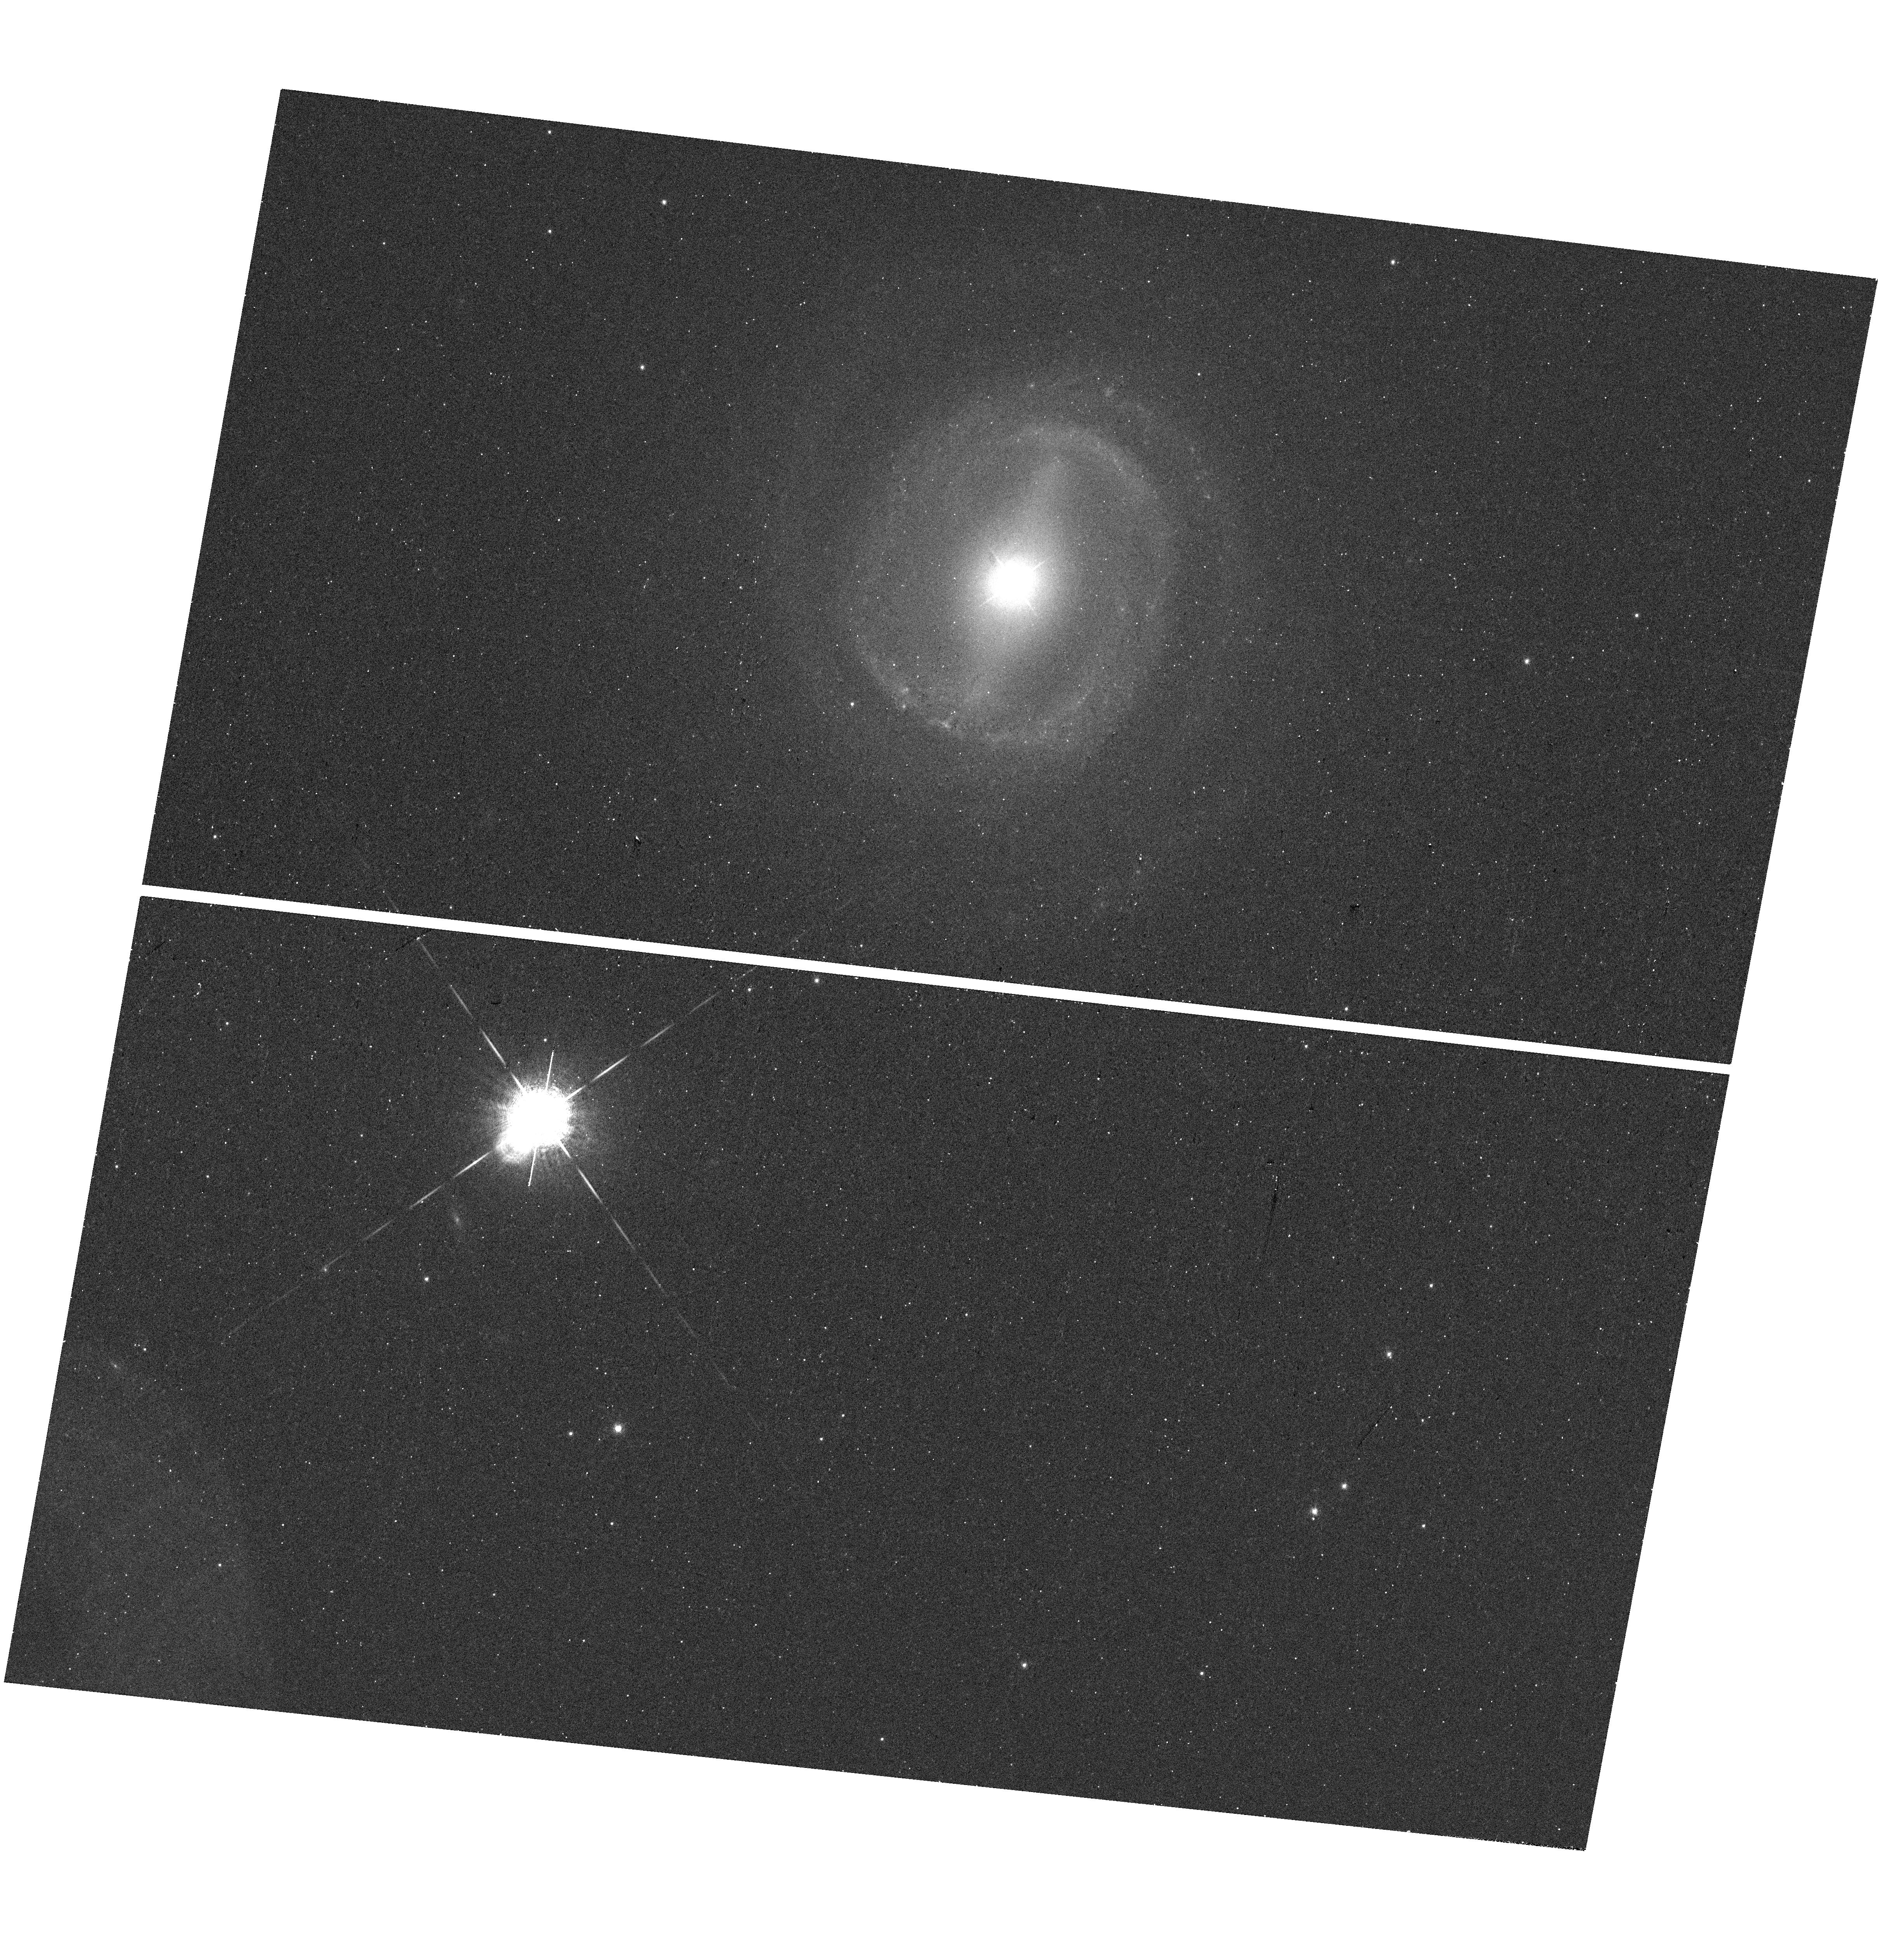
Target: NGC-3783
Instrument: WFC3/UVIS
Filter: F673N
Exposure: 16 min
Observation ID: hst_15350_10_wfc3_uvis_f673n_idlx10

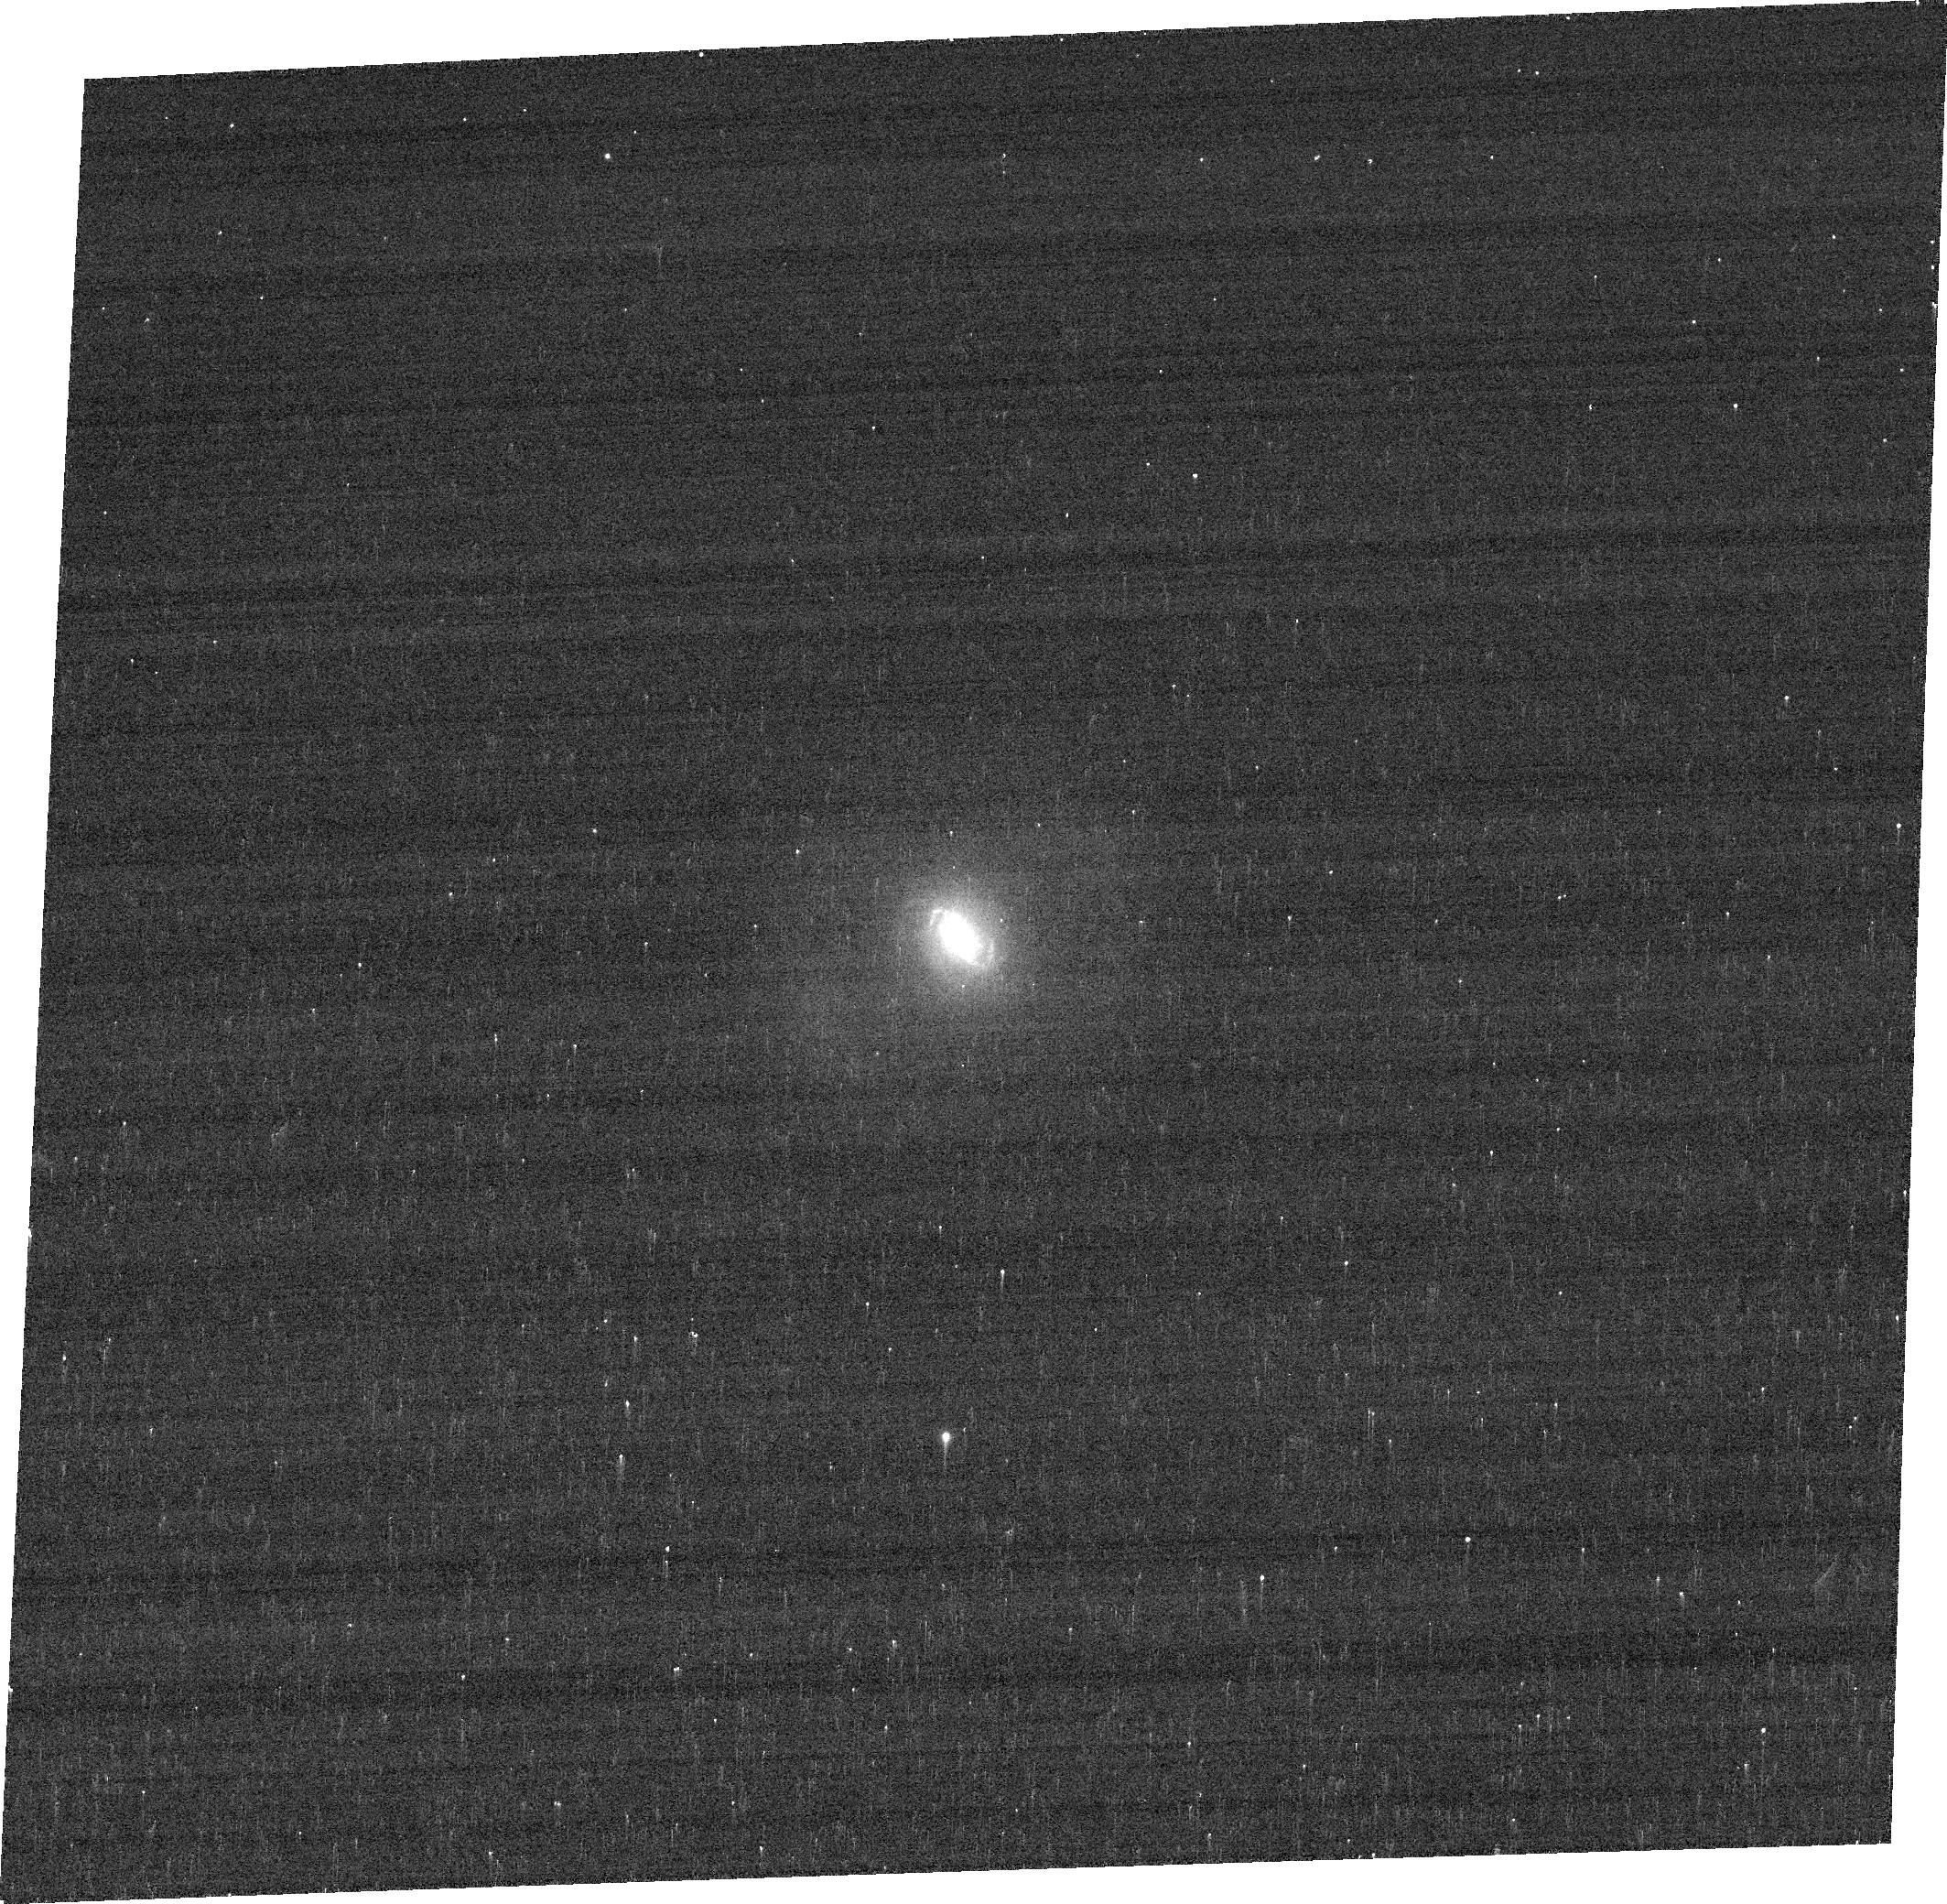
Target: MRK-573
Instrument: ACS/WFC
Filter: FR656N
Exposure: 4 min
Observation ID: jdlx17020

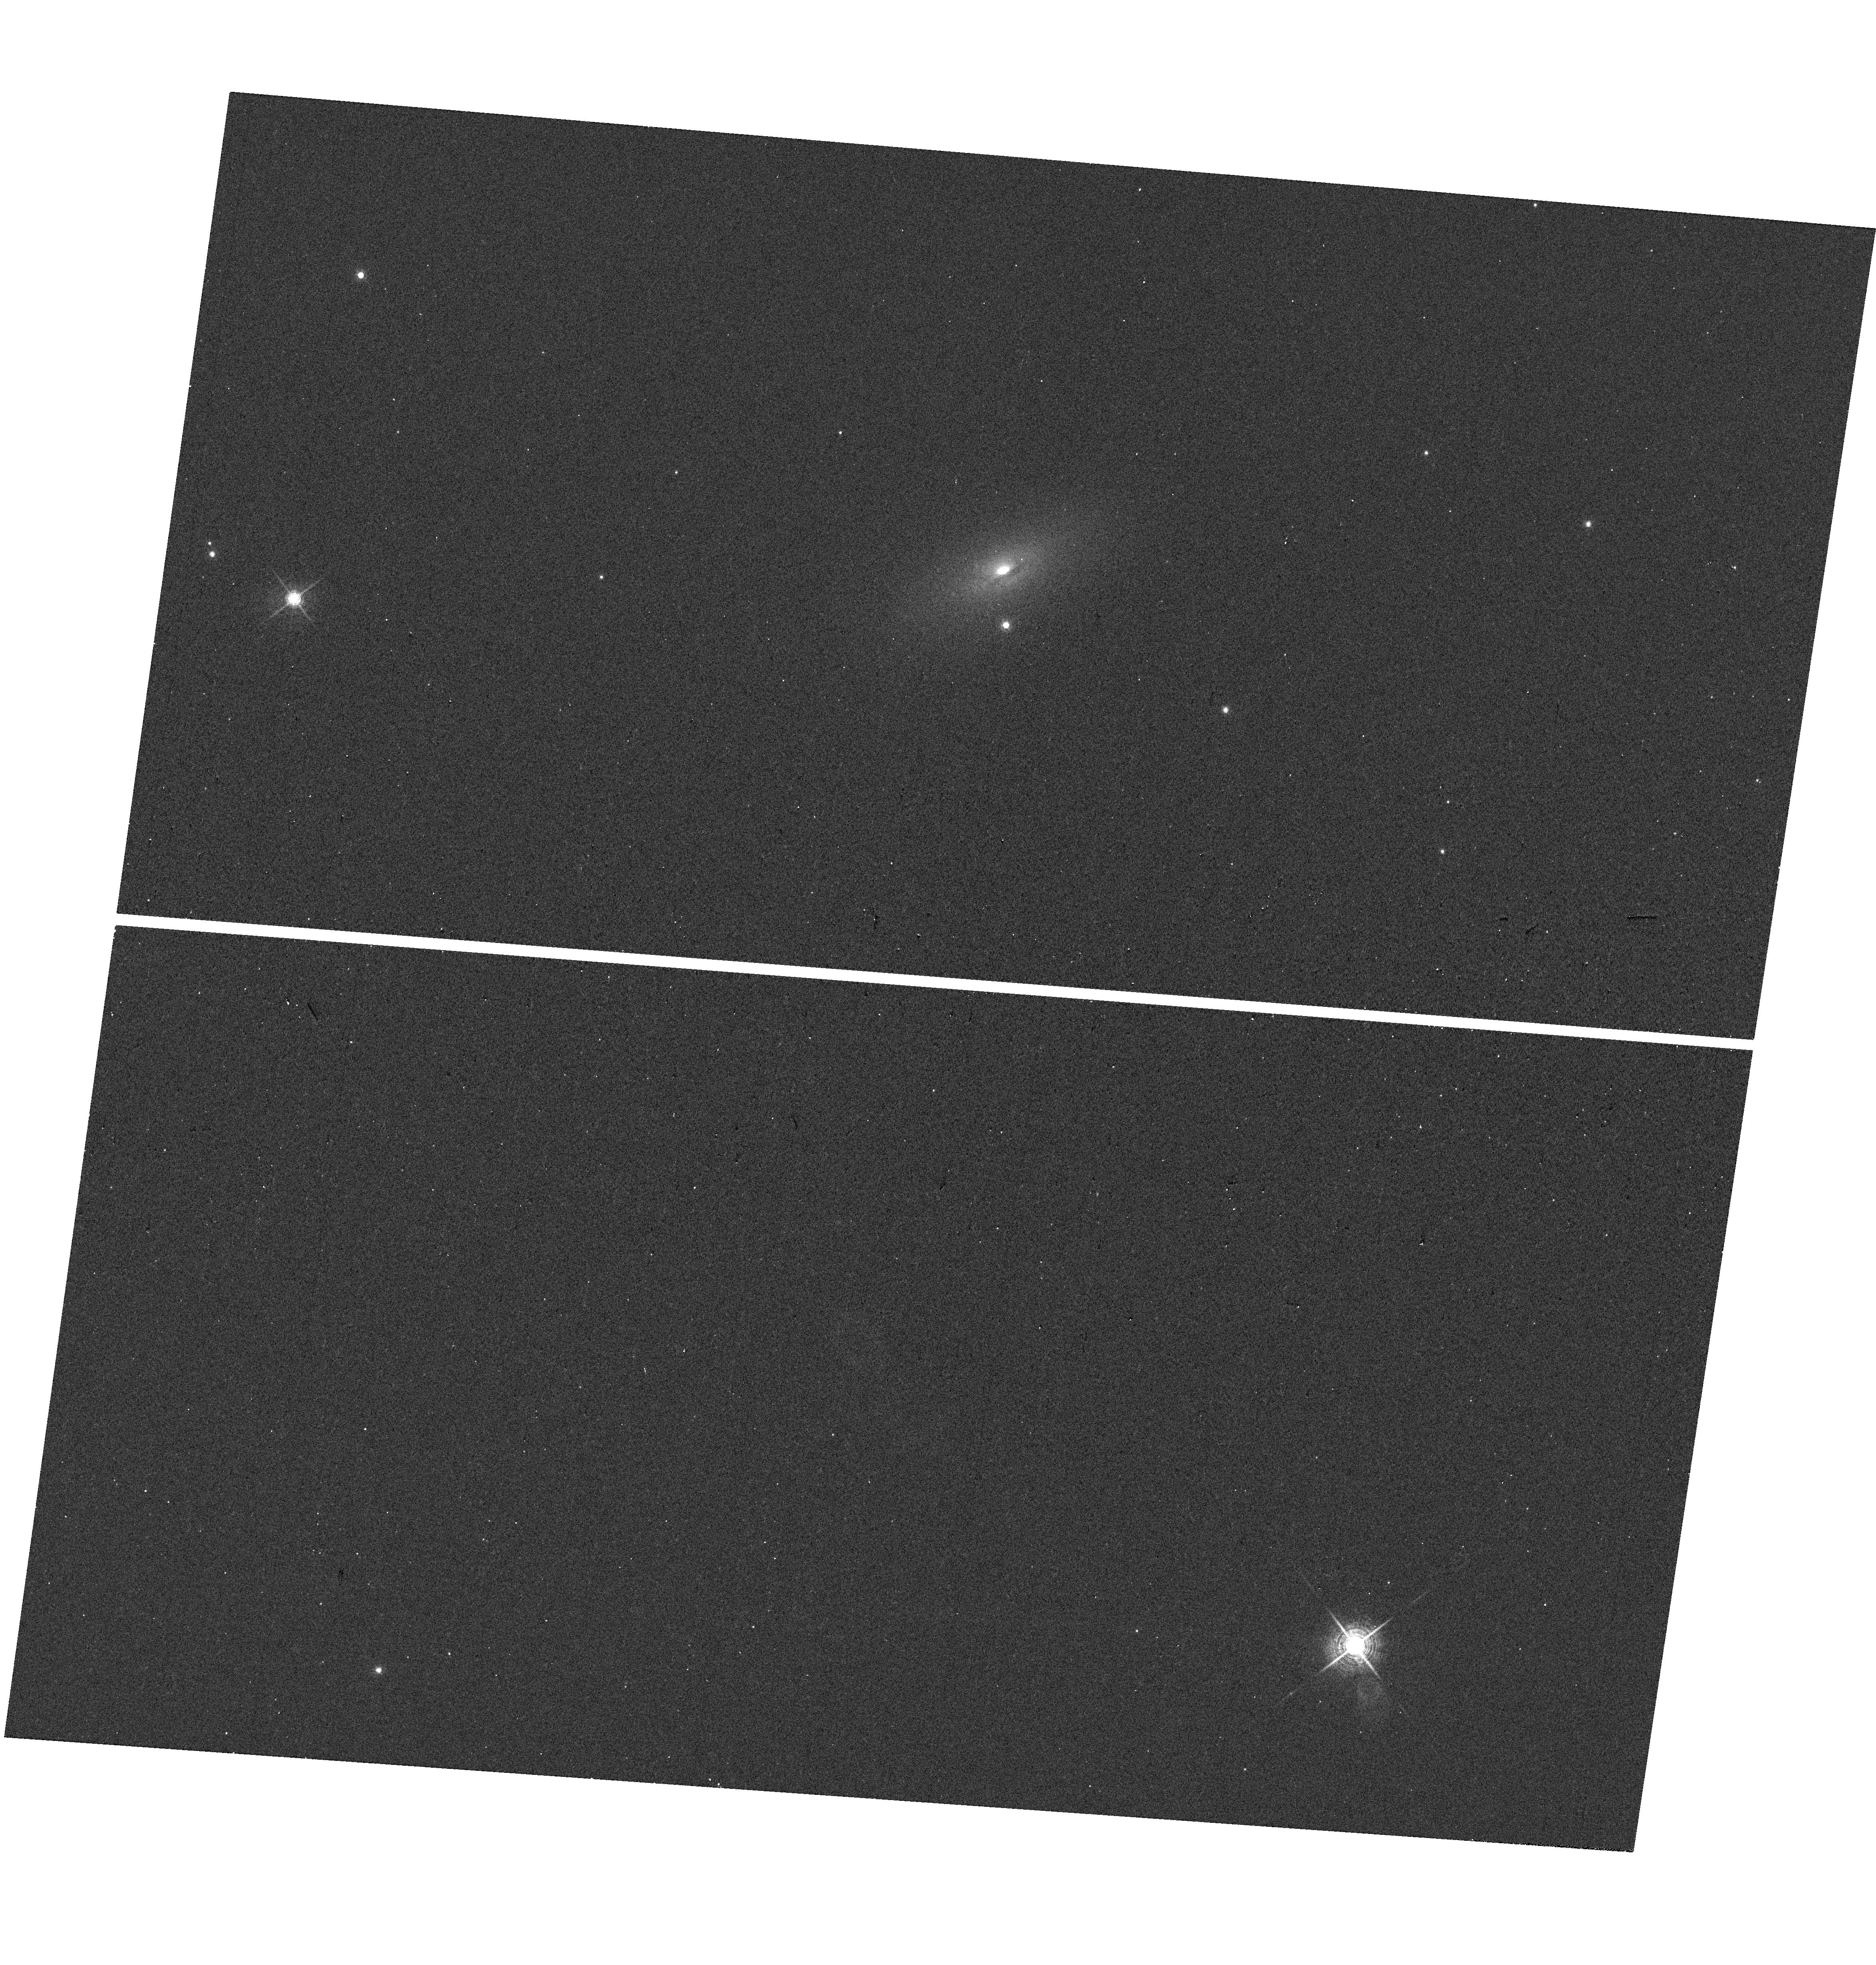
Target: ESO-383-35
Instrument: WFC3/UVIS
Filter: F645N
Exposure: 4 min
Observation ID: hst_15350_07_wfc3_uvis_f645n_idlx07

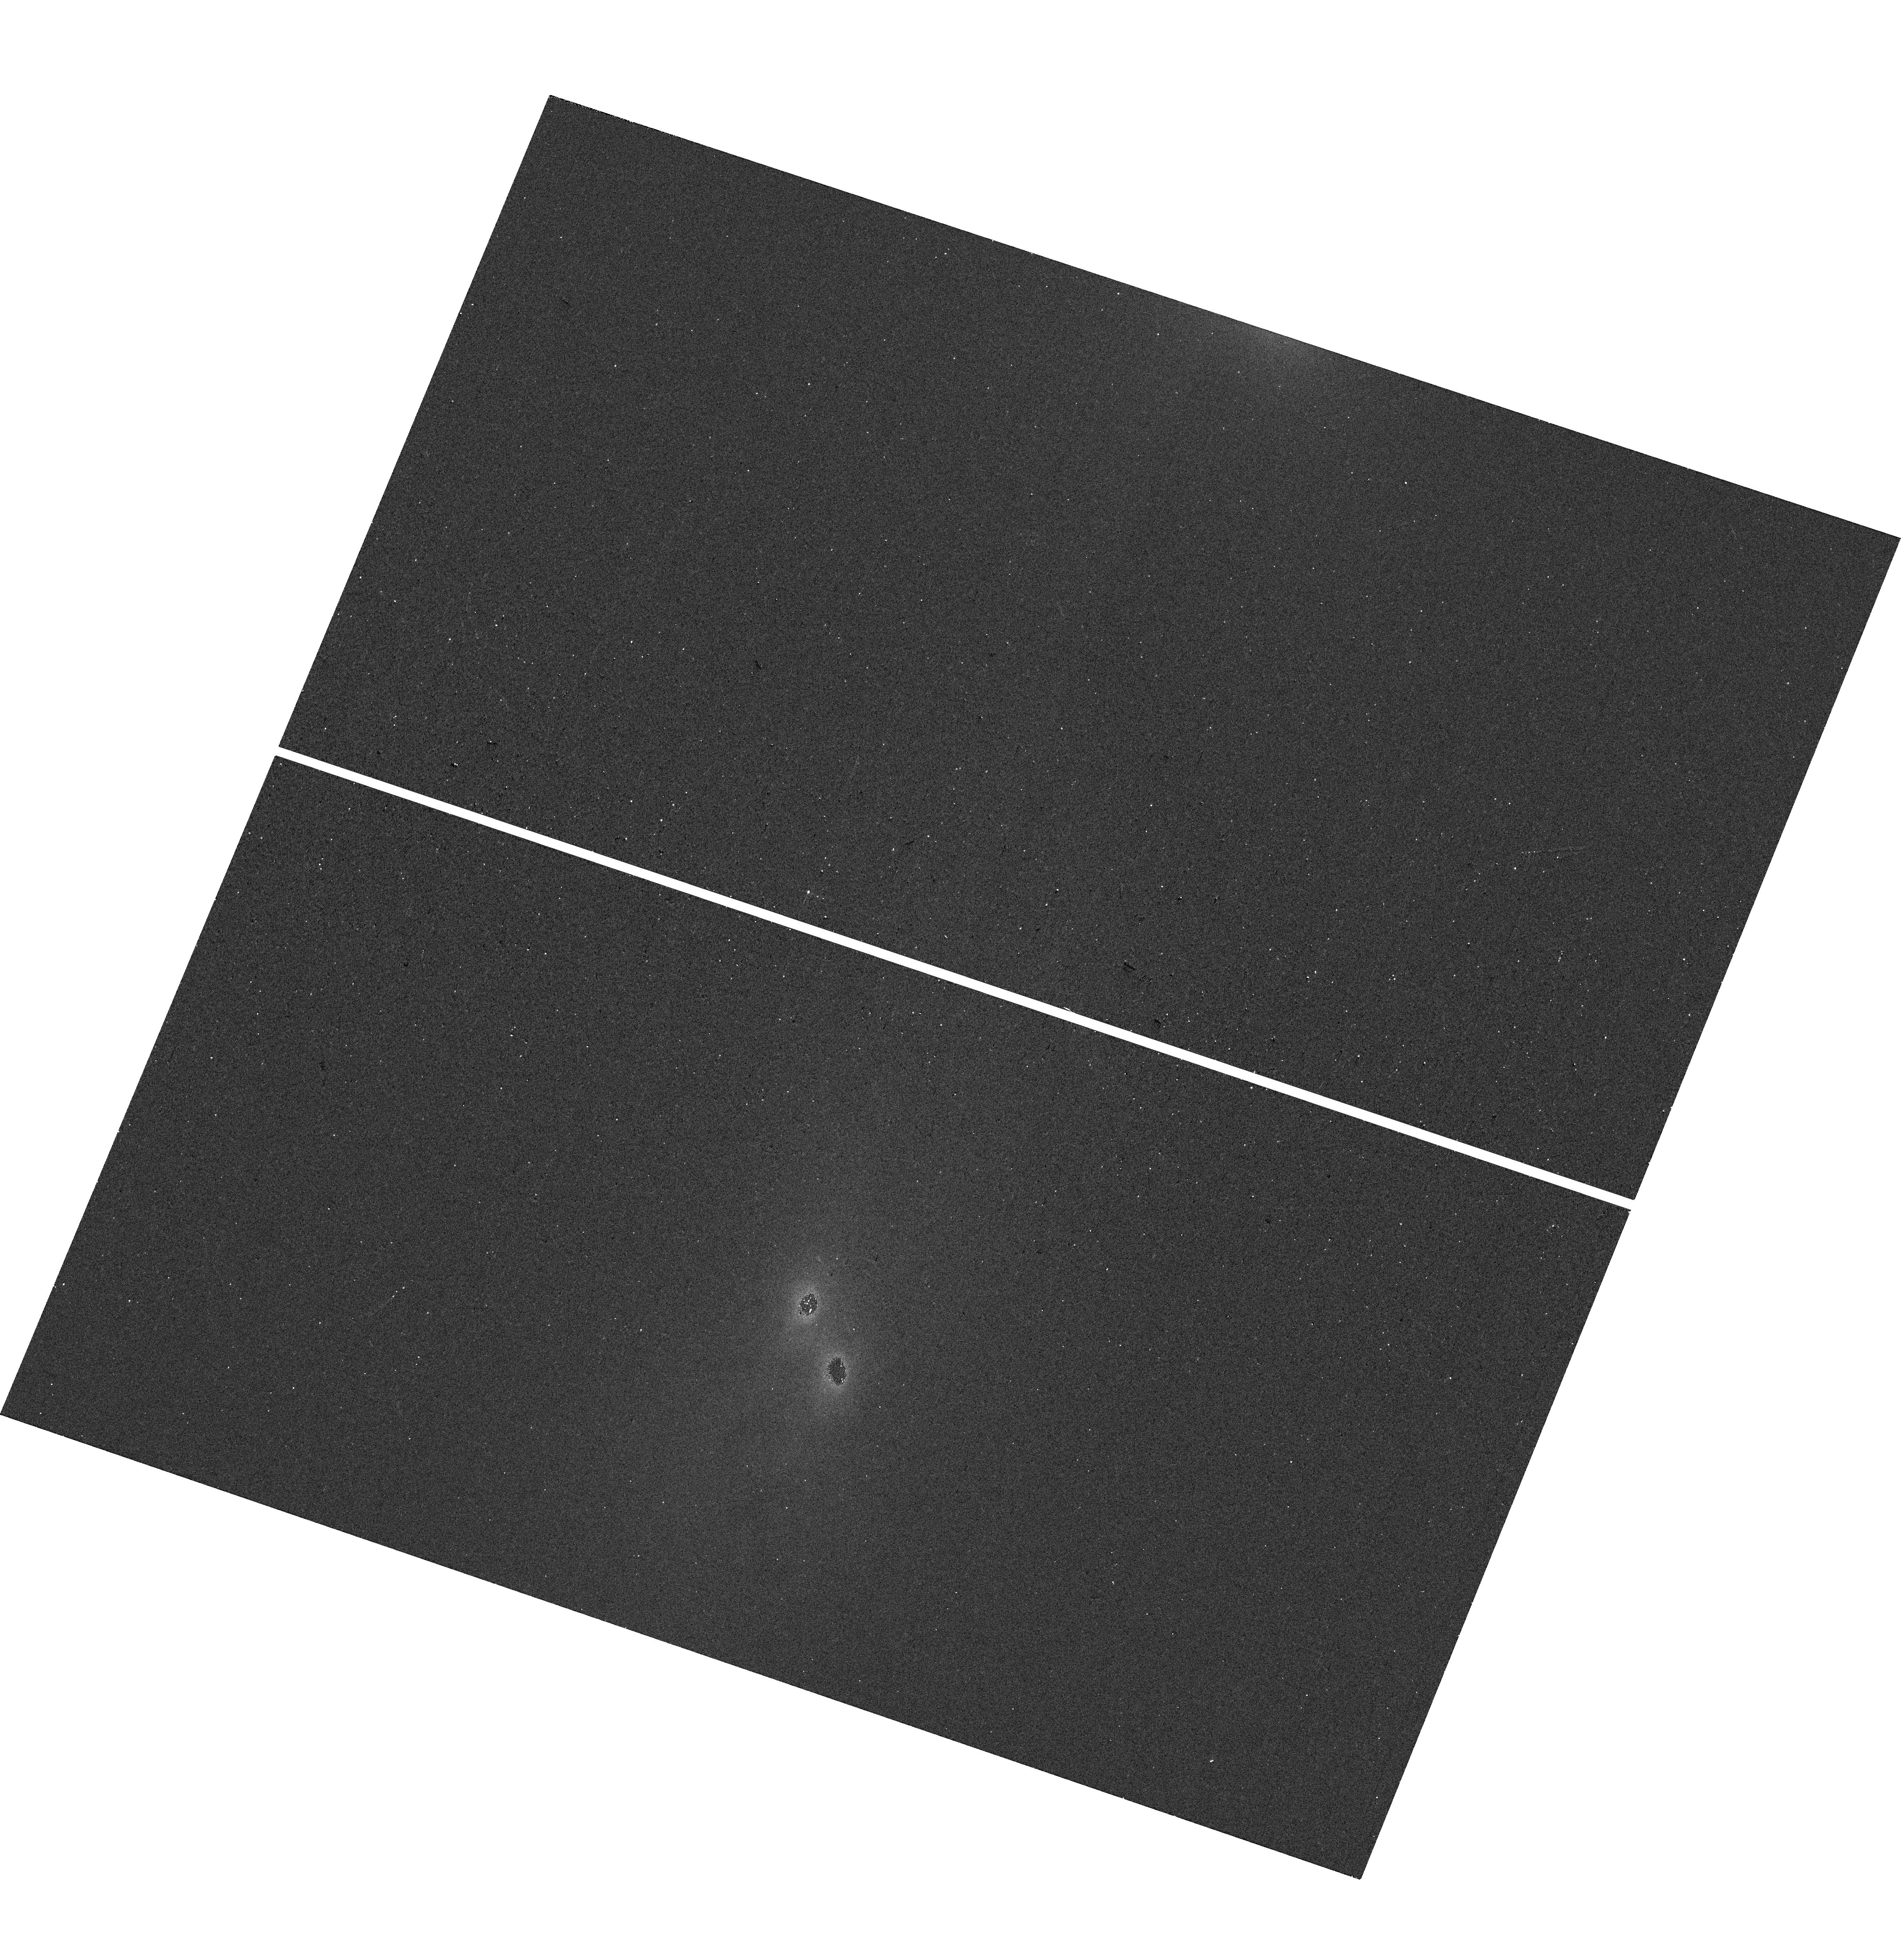
Target: NGC-3227
Instrument: WFC3/UVIS
Filter: F645N
Exposure: 4 min
Observation ID: hst_15350_04_wfc3_uvis_f645n_idlx04

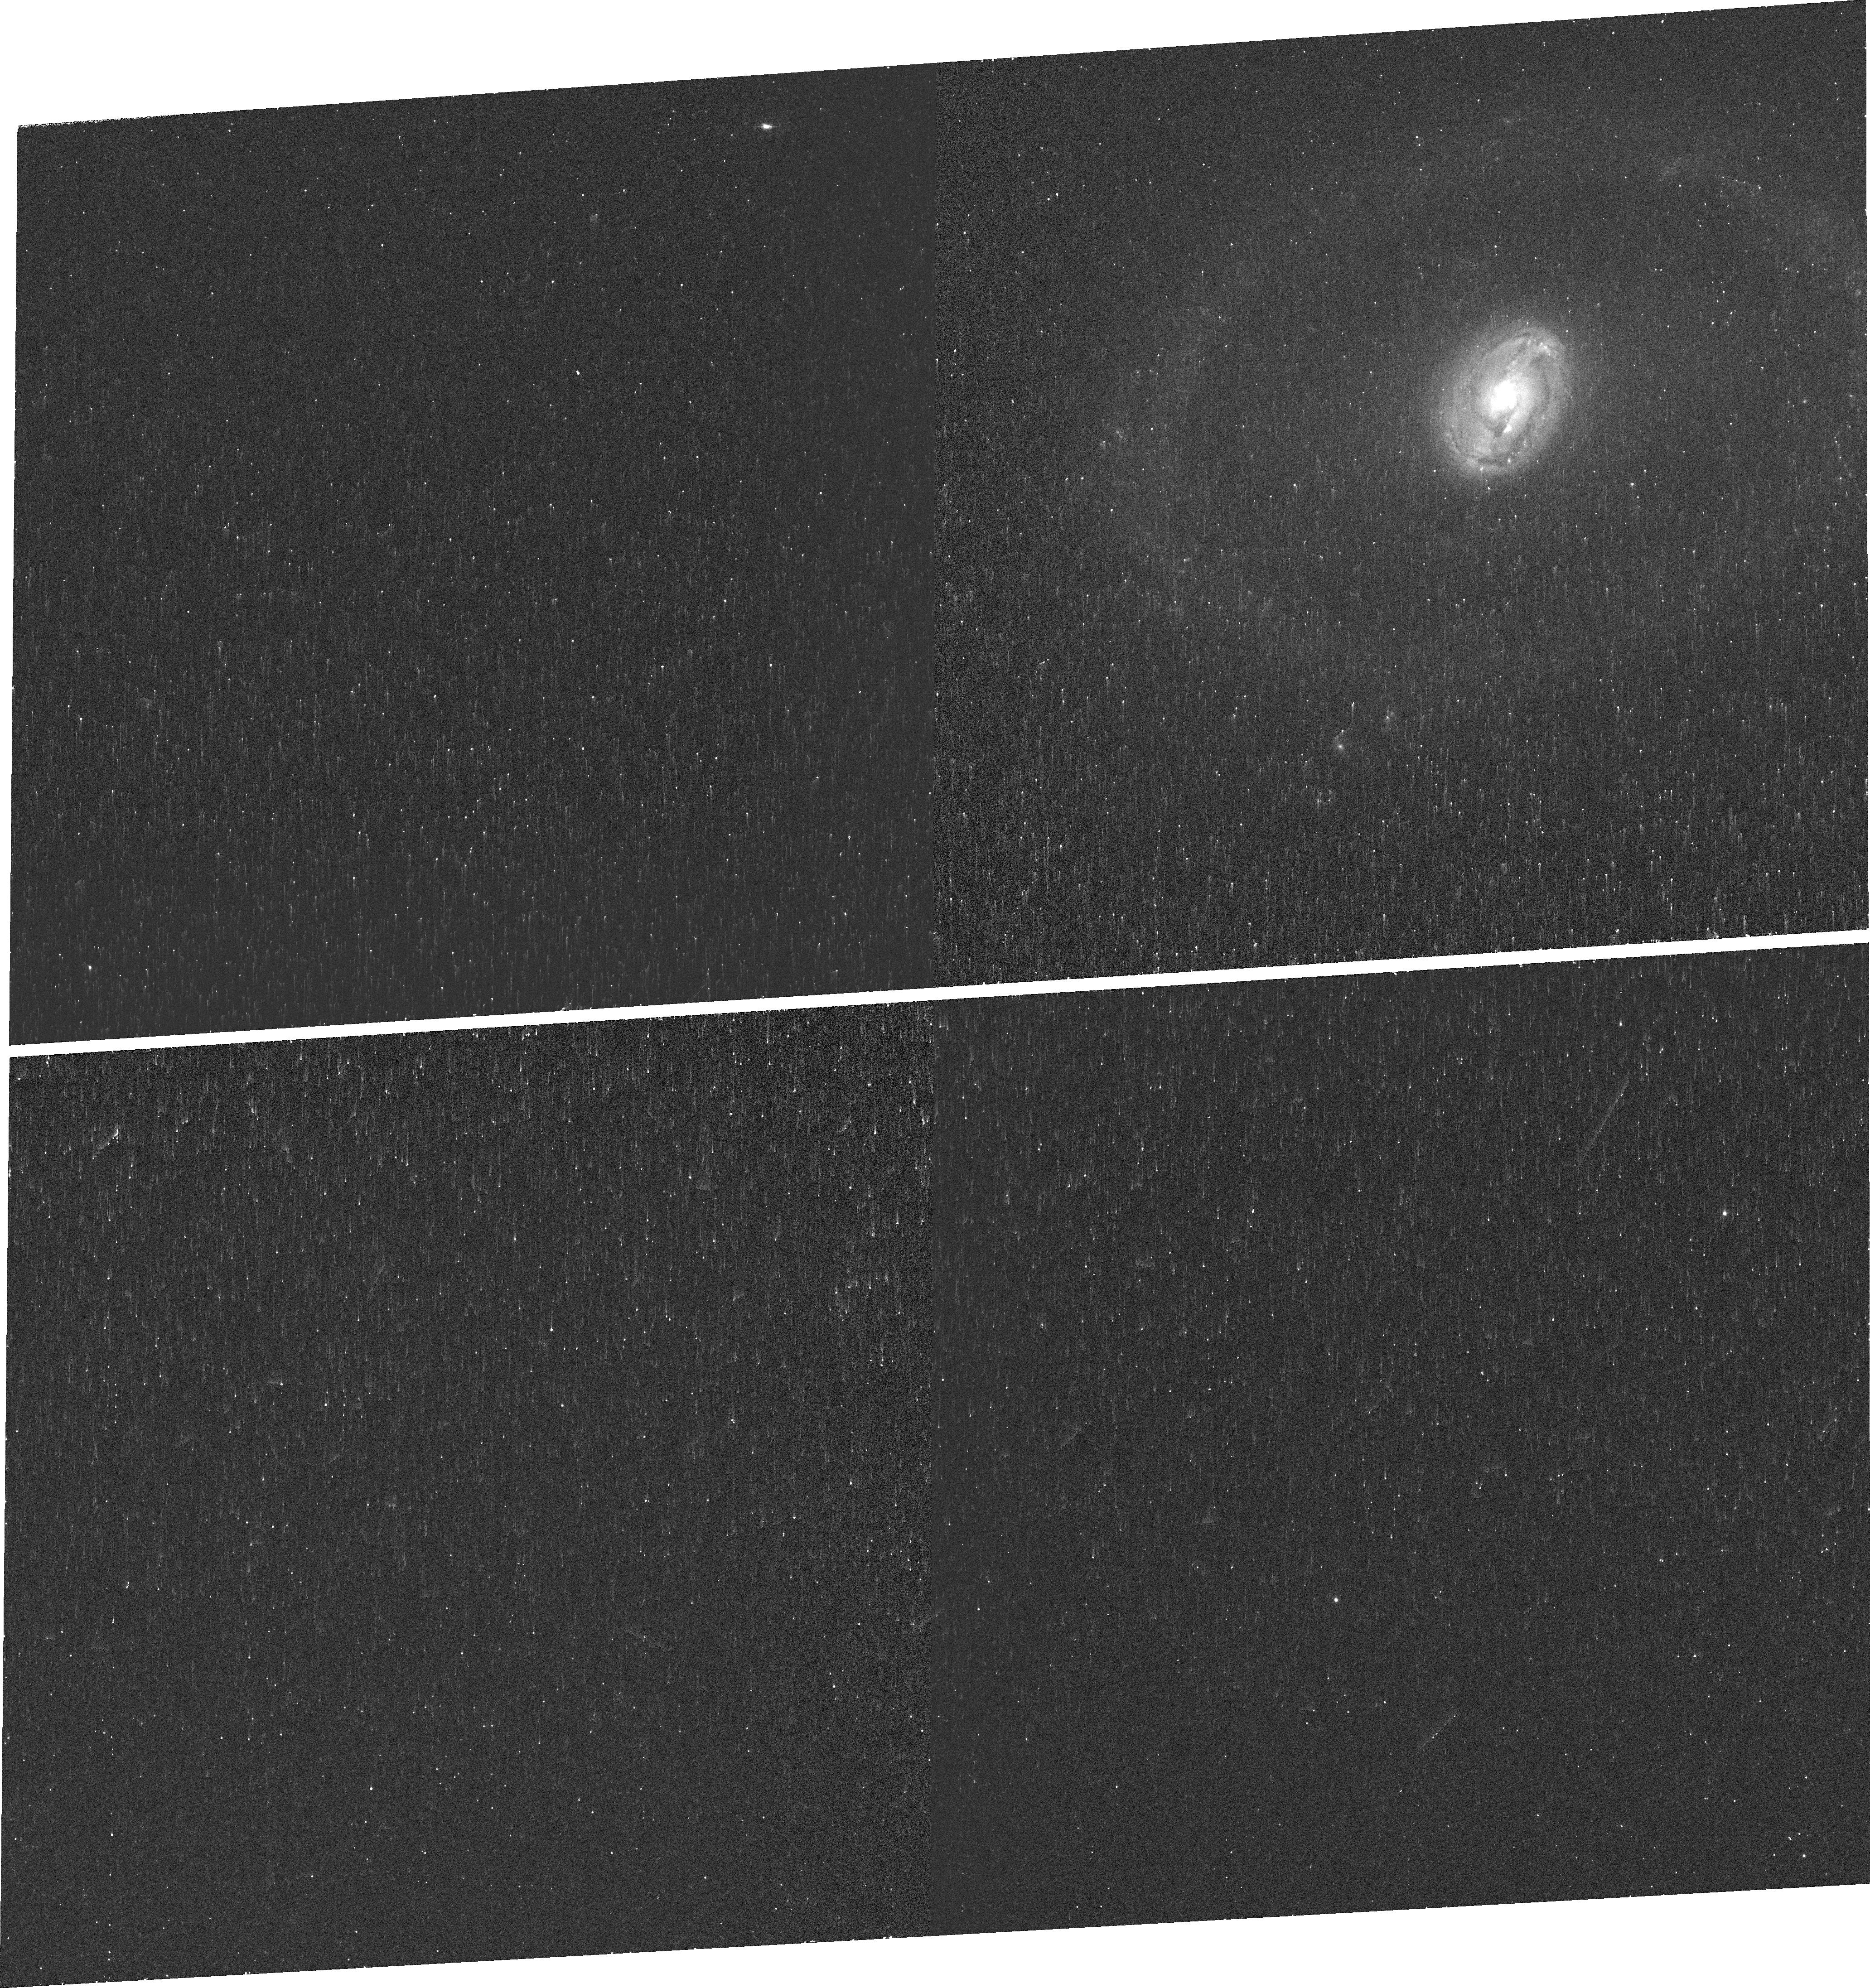
Target: NGC-3081
Instrument: WFC3/UVIS
Filter: FQ492N
Exposure: 16 min
Observation ID: idlx08030

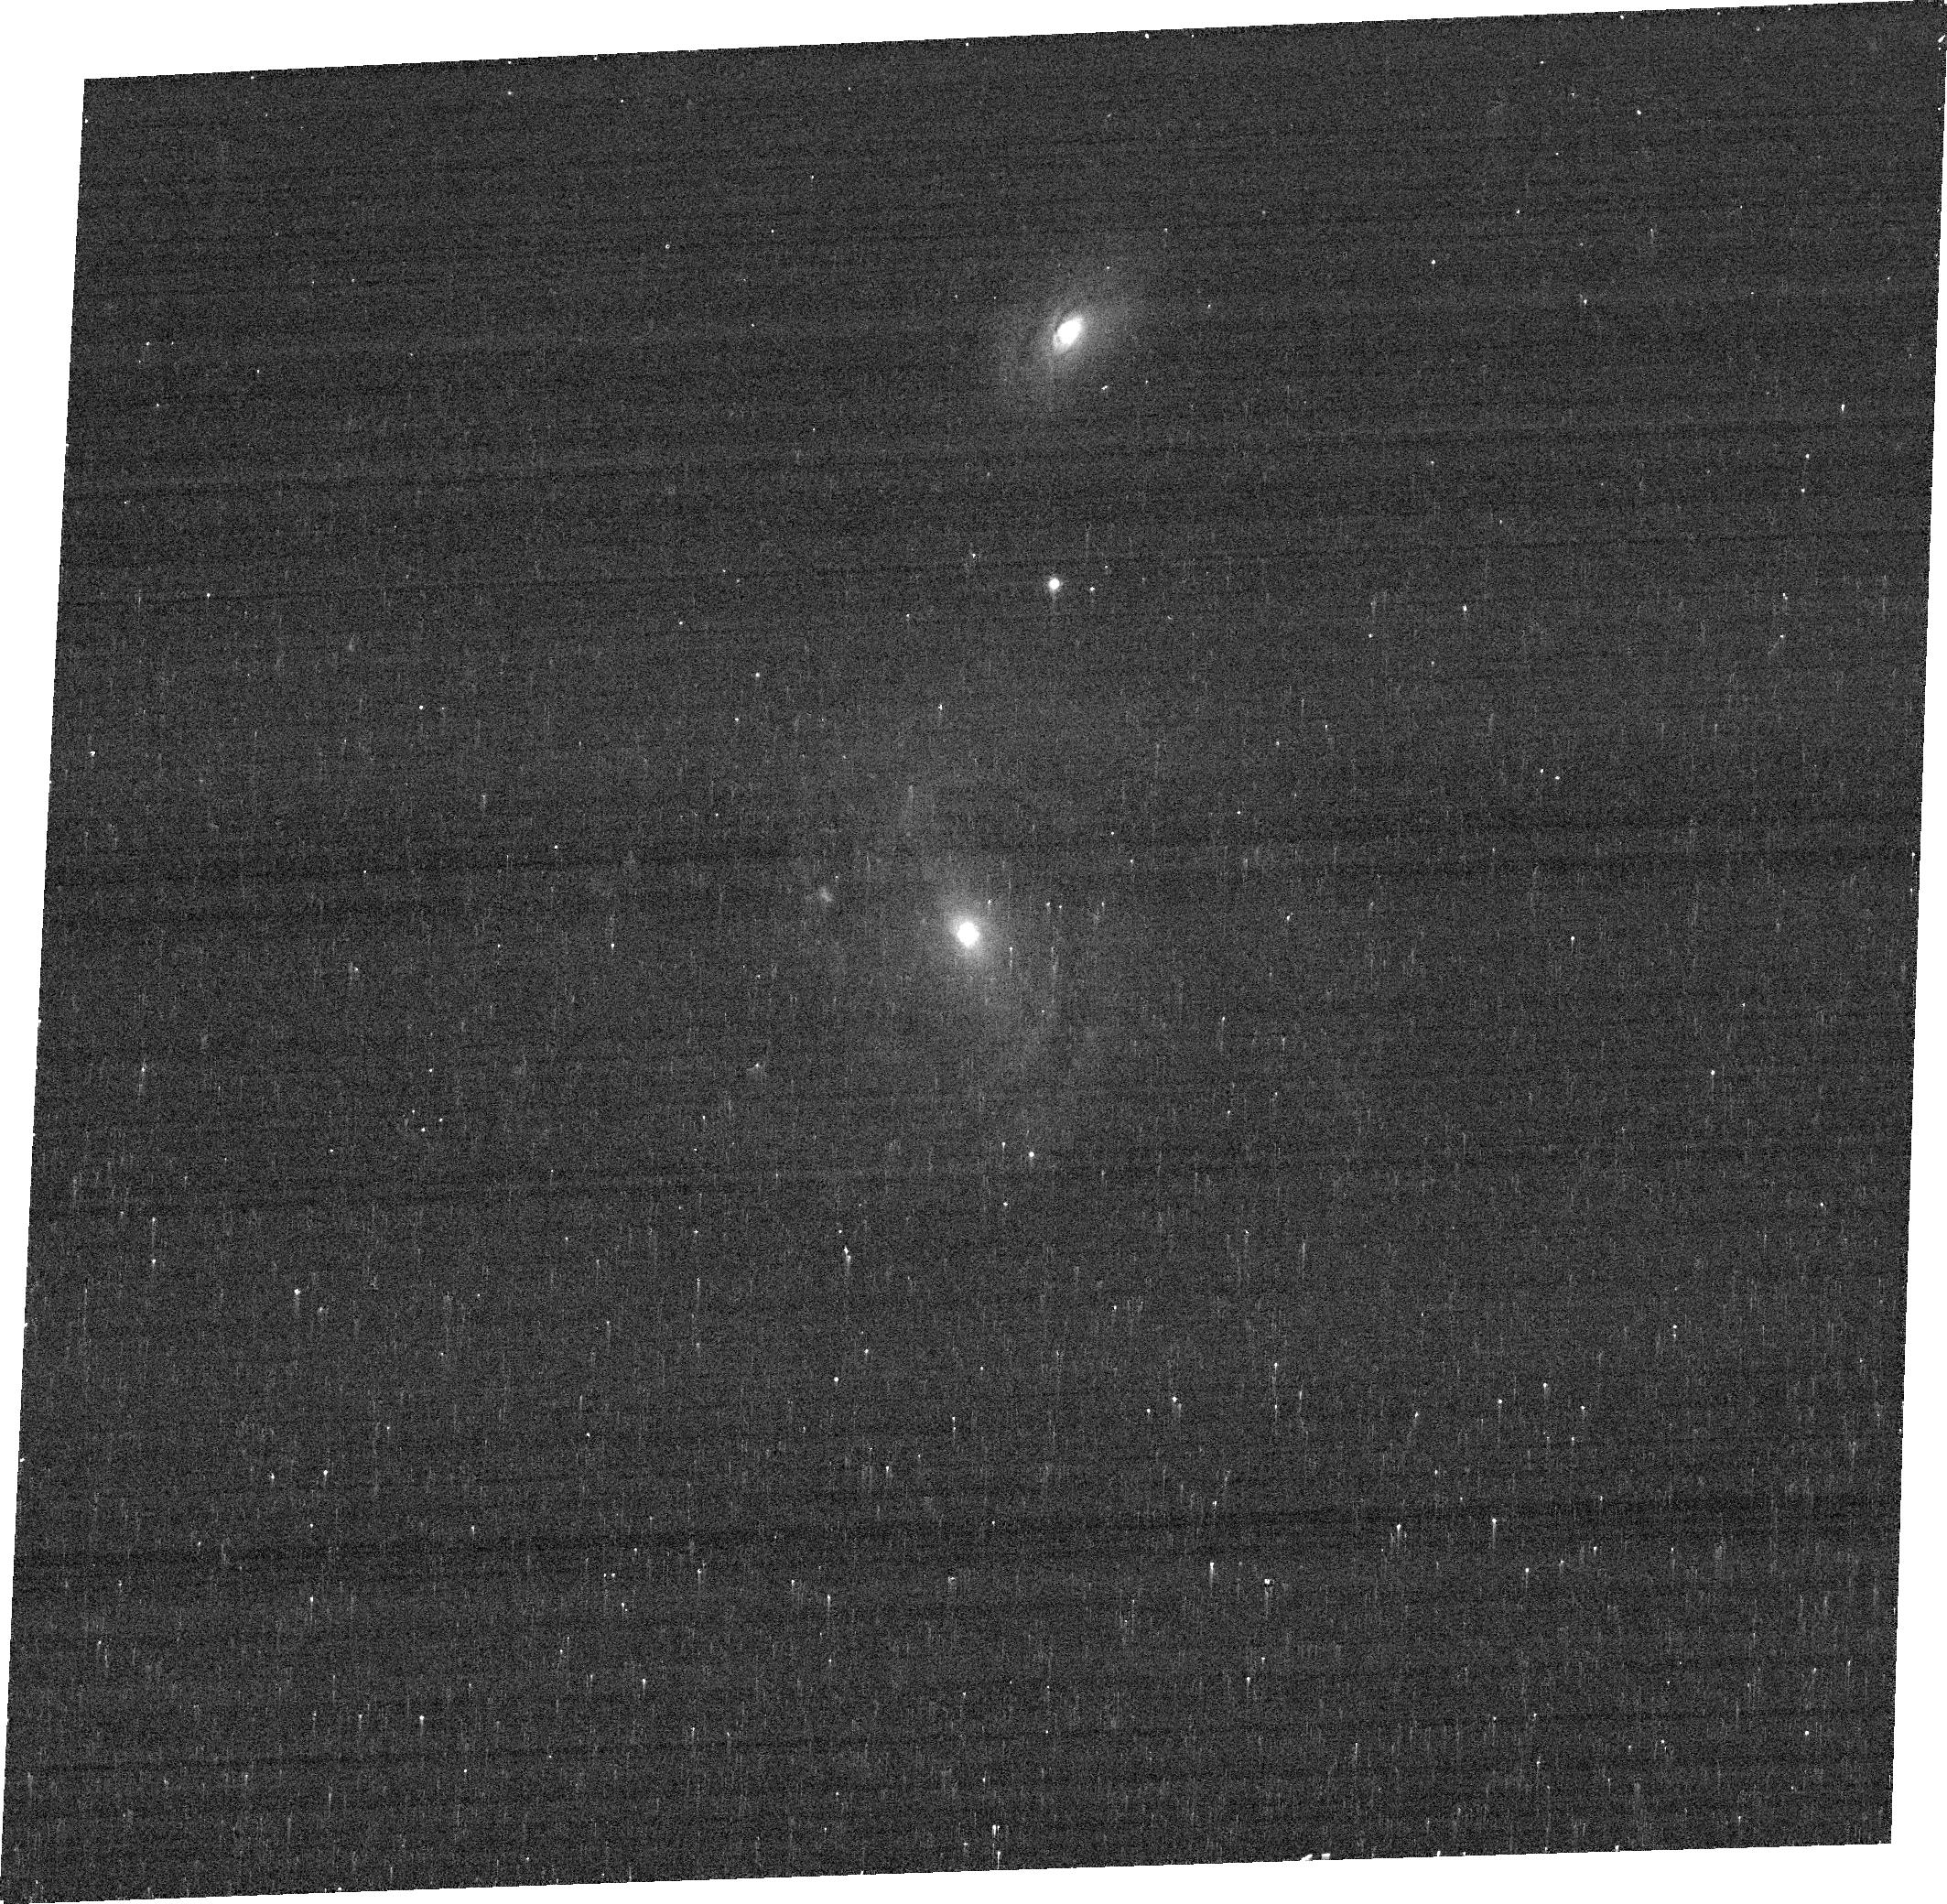
Target: NGC-7674
Instrument: ACS/WFC
Filter: FR656N
Exposure: 3 min
Observation ID: jdlx19010

Resolved BPT Mapping of Nearby AGN (PI: Maksym, Walter Peter)

Via BPT mapping using Hubble narrow filters, we have identified a "LINER cocoon" surrounding the ionization cone of the Seyfert 2 Galaxy NGC 3393. We propose to test the generality of "LINER cocoons" by observing 19 nearby AGN in the BPT definitional emission lines. We will use narrow filter observations of [S II]6717, 6731 AA and H-beta to survey a diverse sample of nearby Seyfert galaxies which already have [O III]5007 AA and H-alpha. By mapping [O III]/H-beta and [S II]/H-alpha, we will create Baldwin-Phillip-Terlevich (BPT) maps of the ionization bicones and surrounding areas, resolved on scales of only ~10 pc. We will use these maps to investigate effects of morphology, bicone orientation, and AGN luminosity on LINER production, which will provide important insights to LINERS produced by unresolved AGN at larger redshifts.